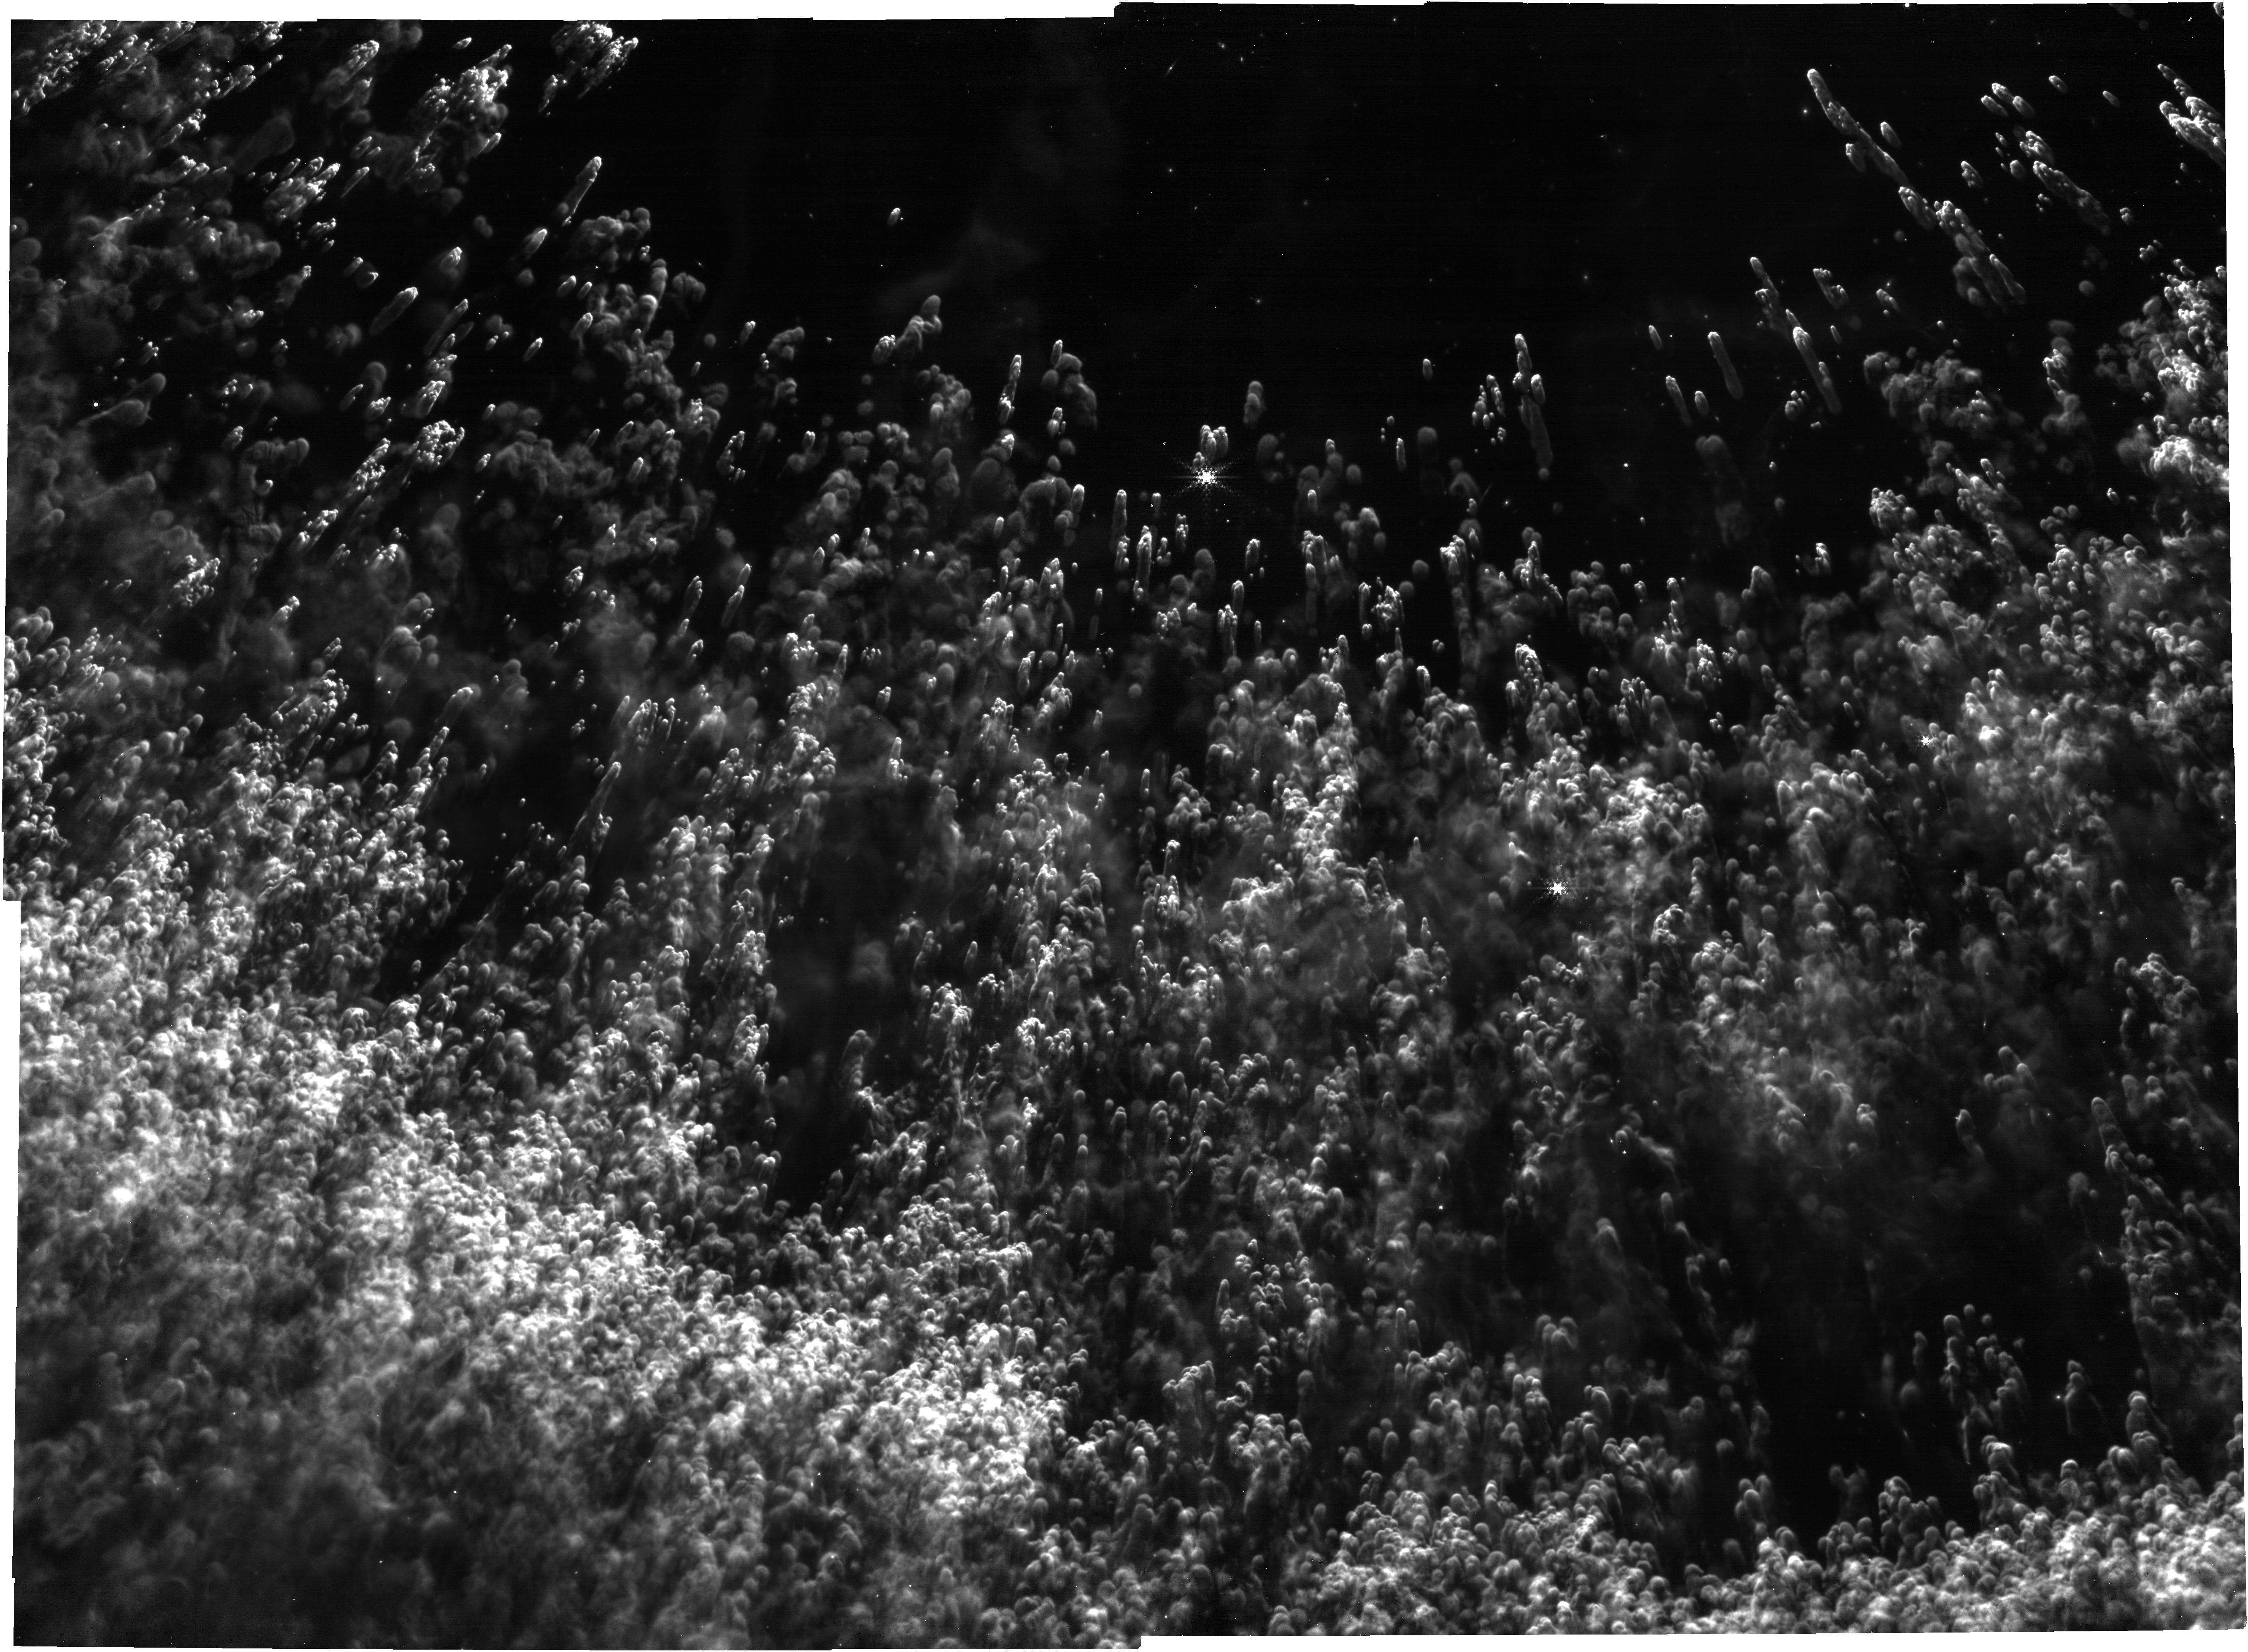
Target: PN_edge
Instrument: NIRCAM
Filter: F444W+F470N
Exposure: 1.1 h
Observation ID: jw06557-o001_t001_nircam_f444w-f470n

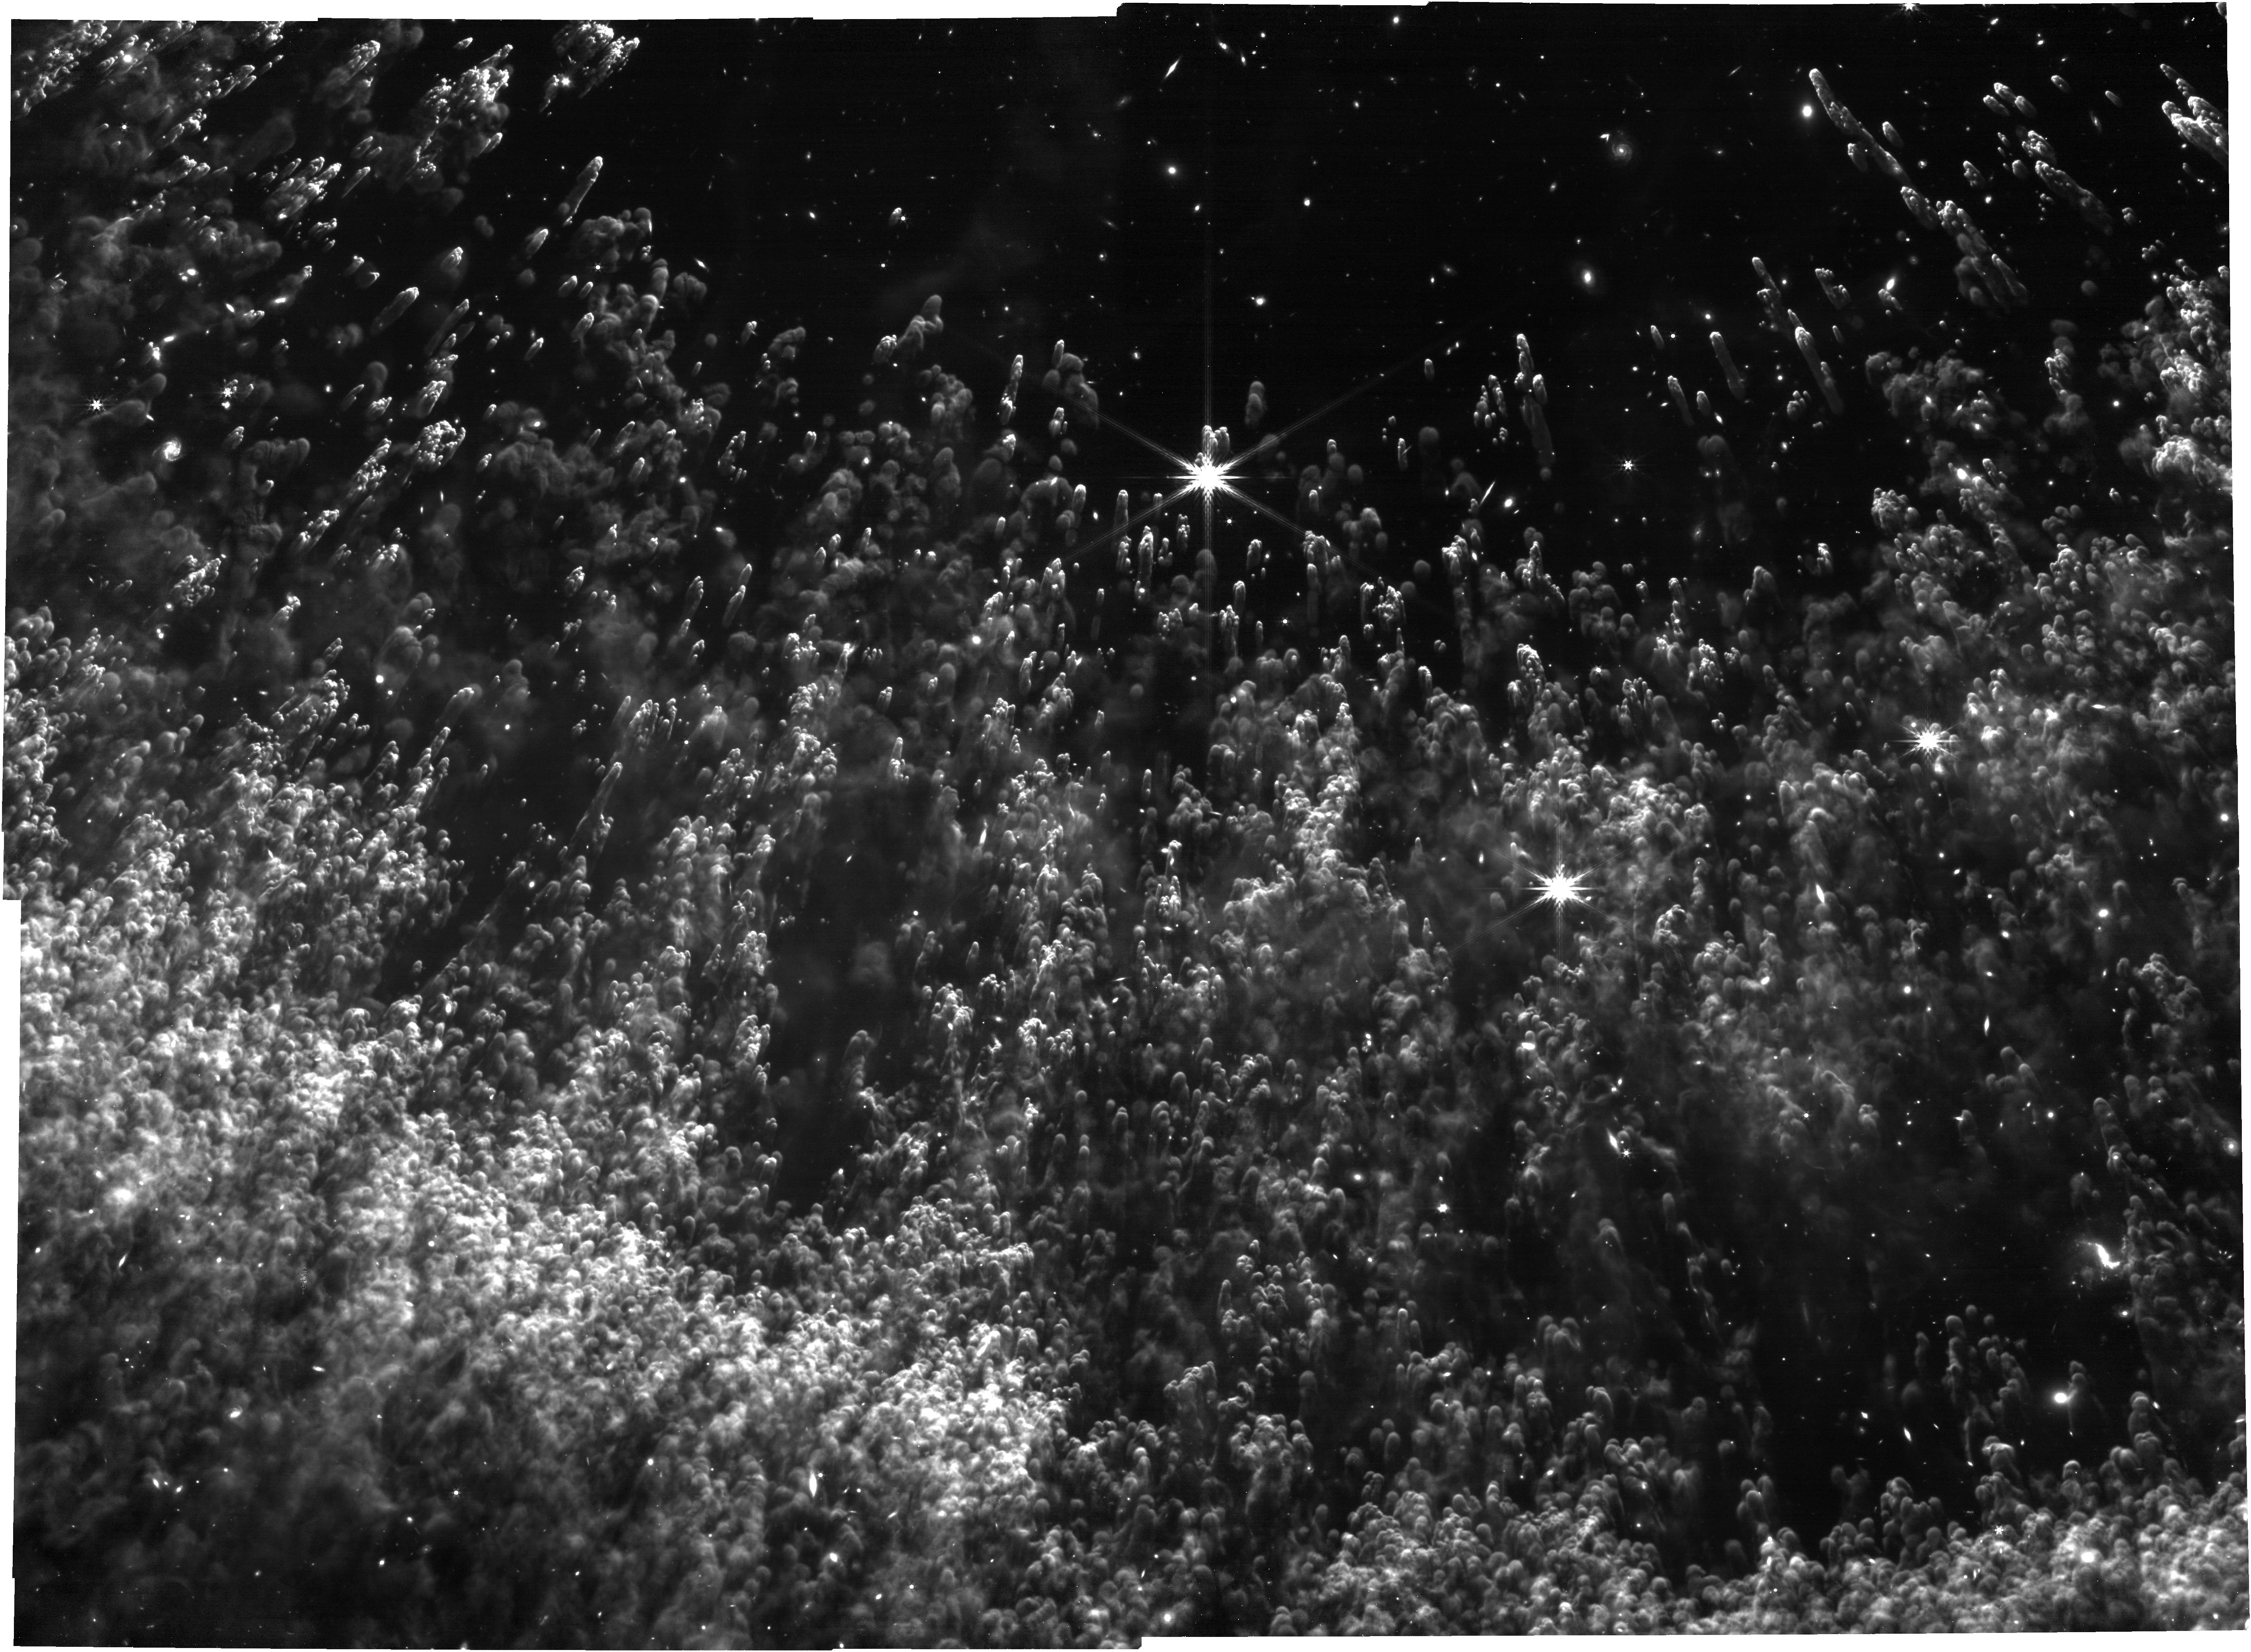
Target: PN_edge
Instrument: NIRCAM
Filter: F444W
Exposure: 27 min
Observation ID: jw06557-o001_t001_nircam_clear-f444w

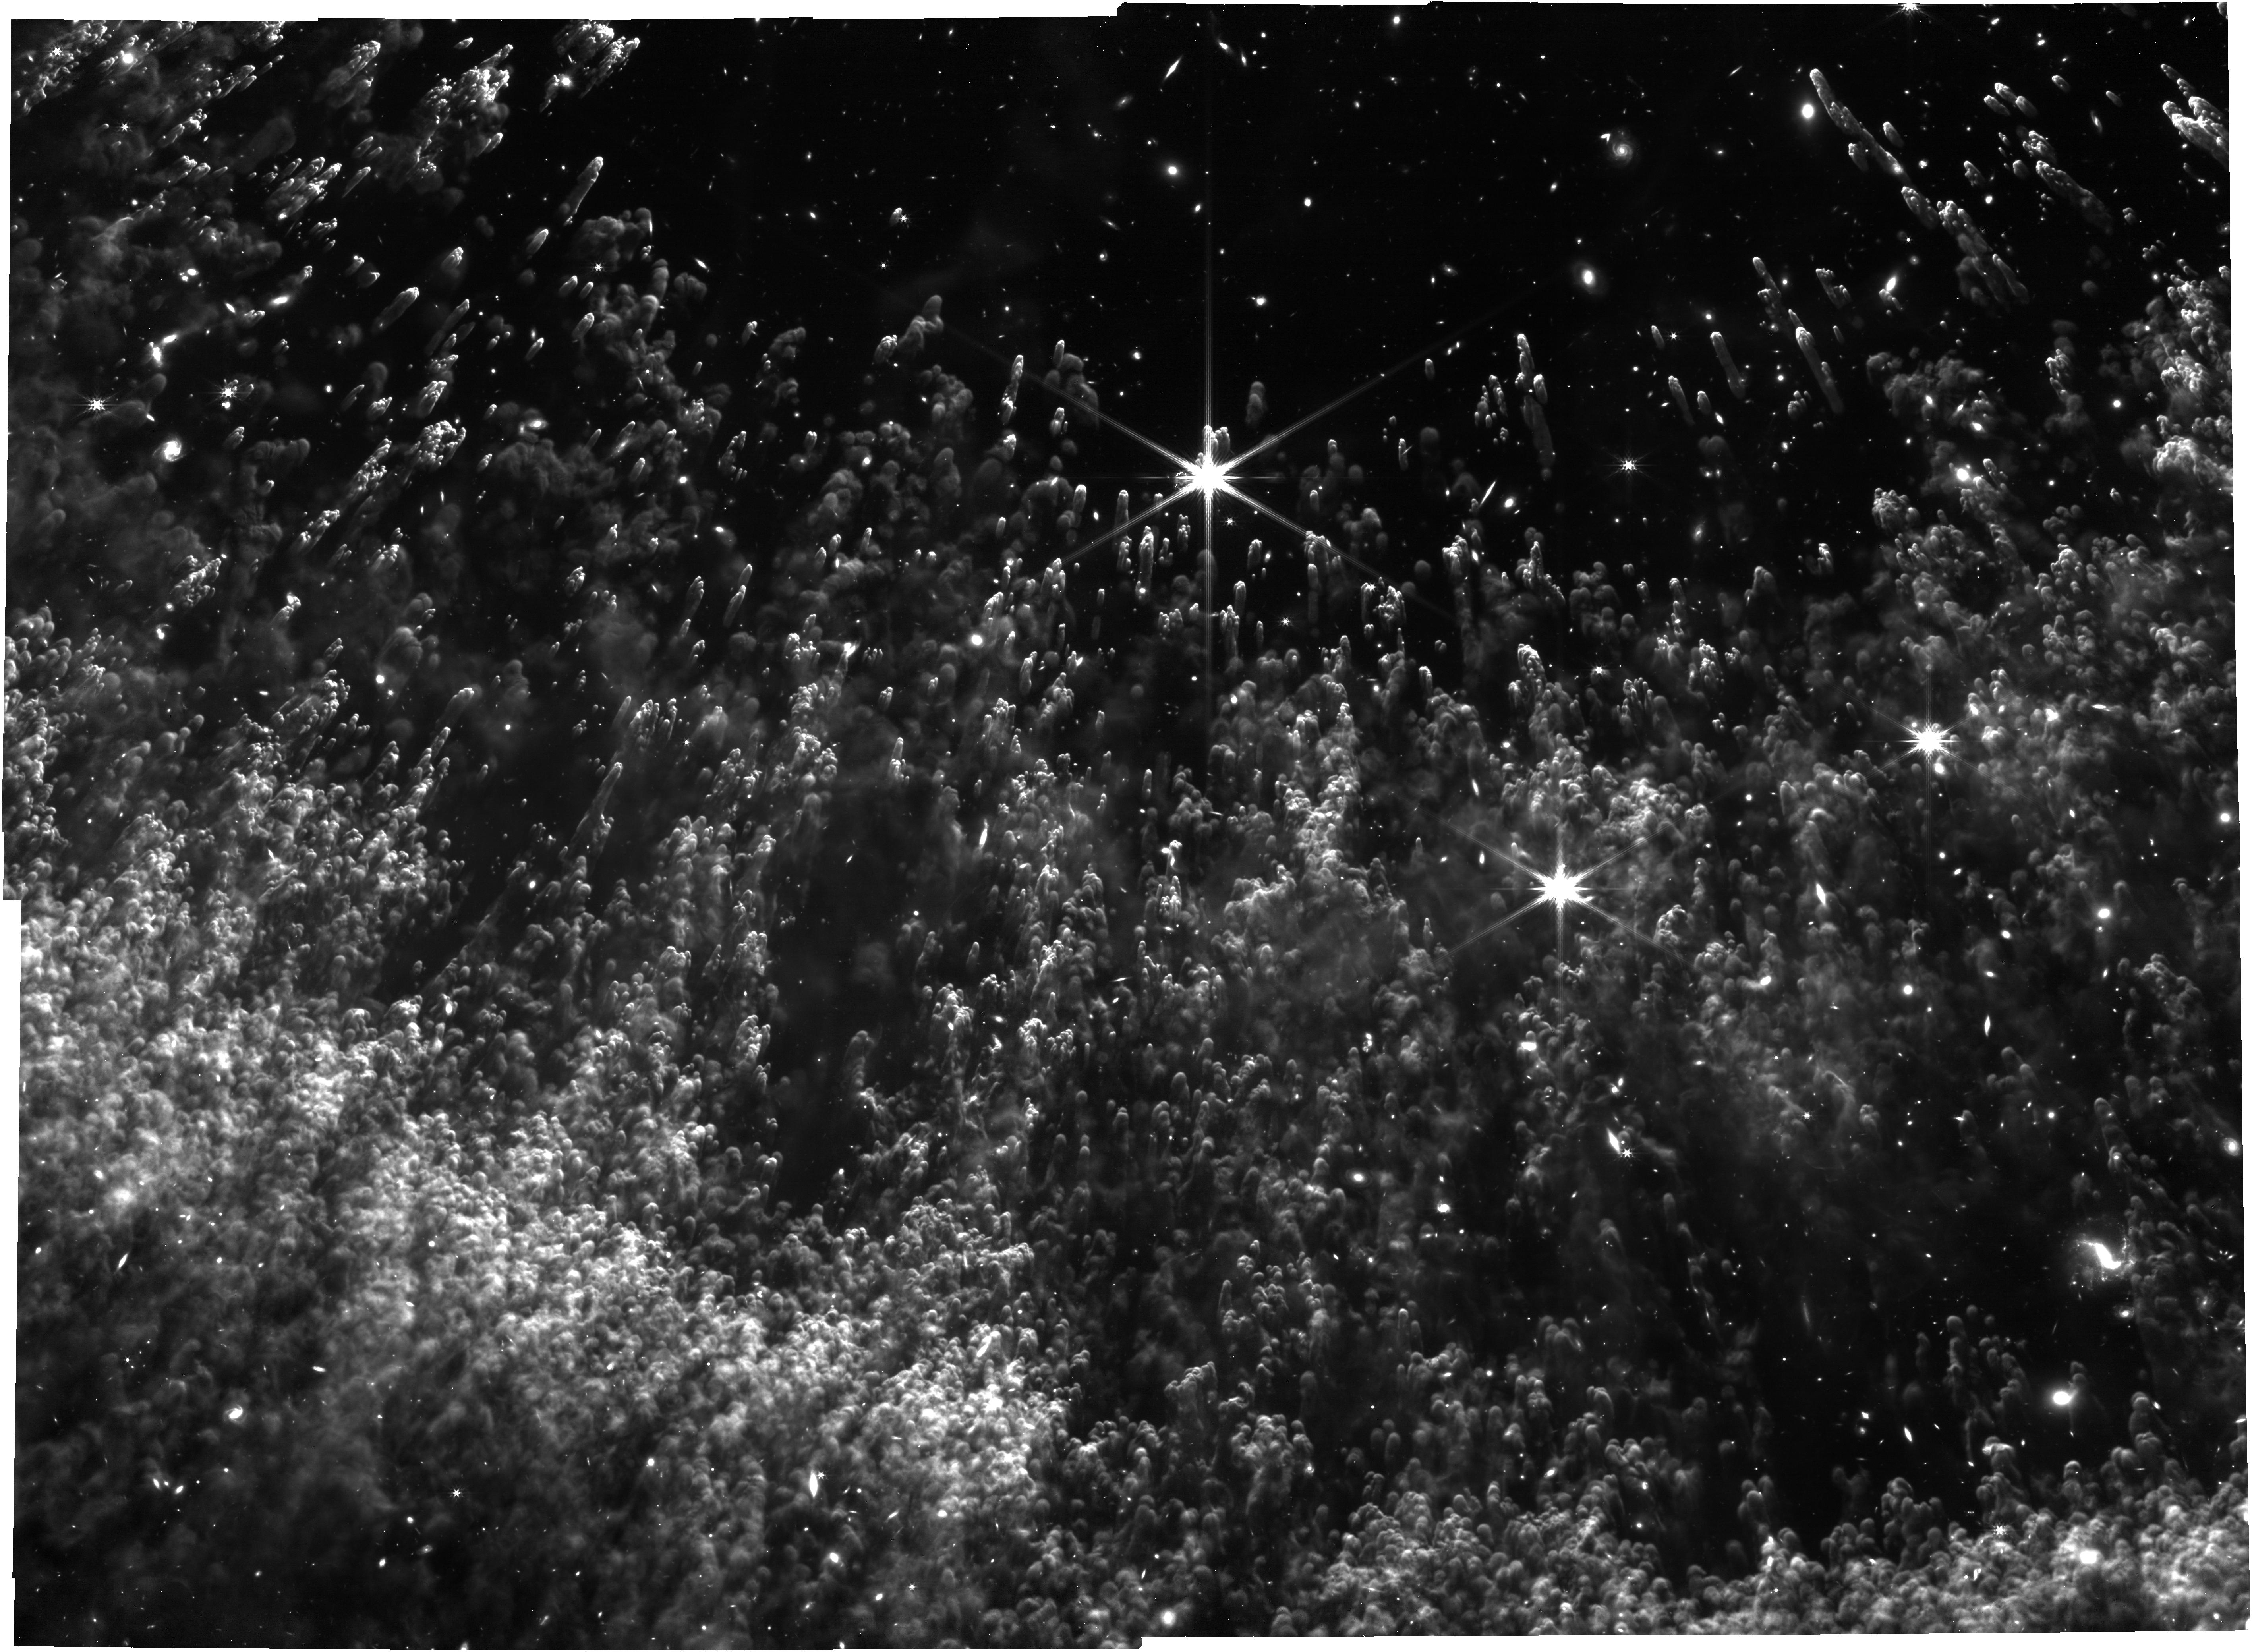
Target: PN_edge
Instrument: NIRCAM
Filter: F356W
Exposure: 1.1 h
Observation ID: jw06557-o001_t001_nircam_clear-f356w

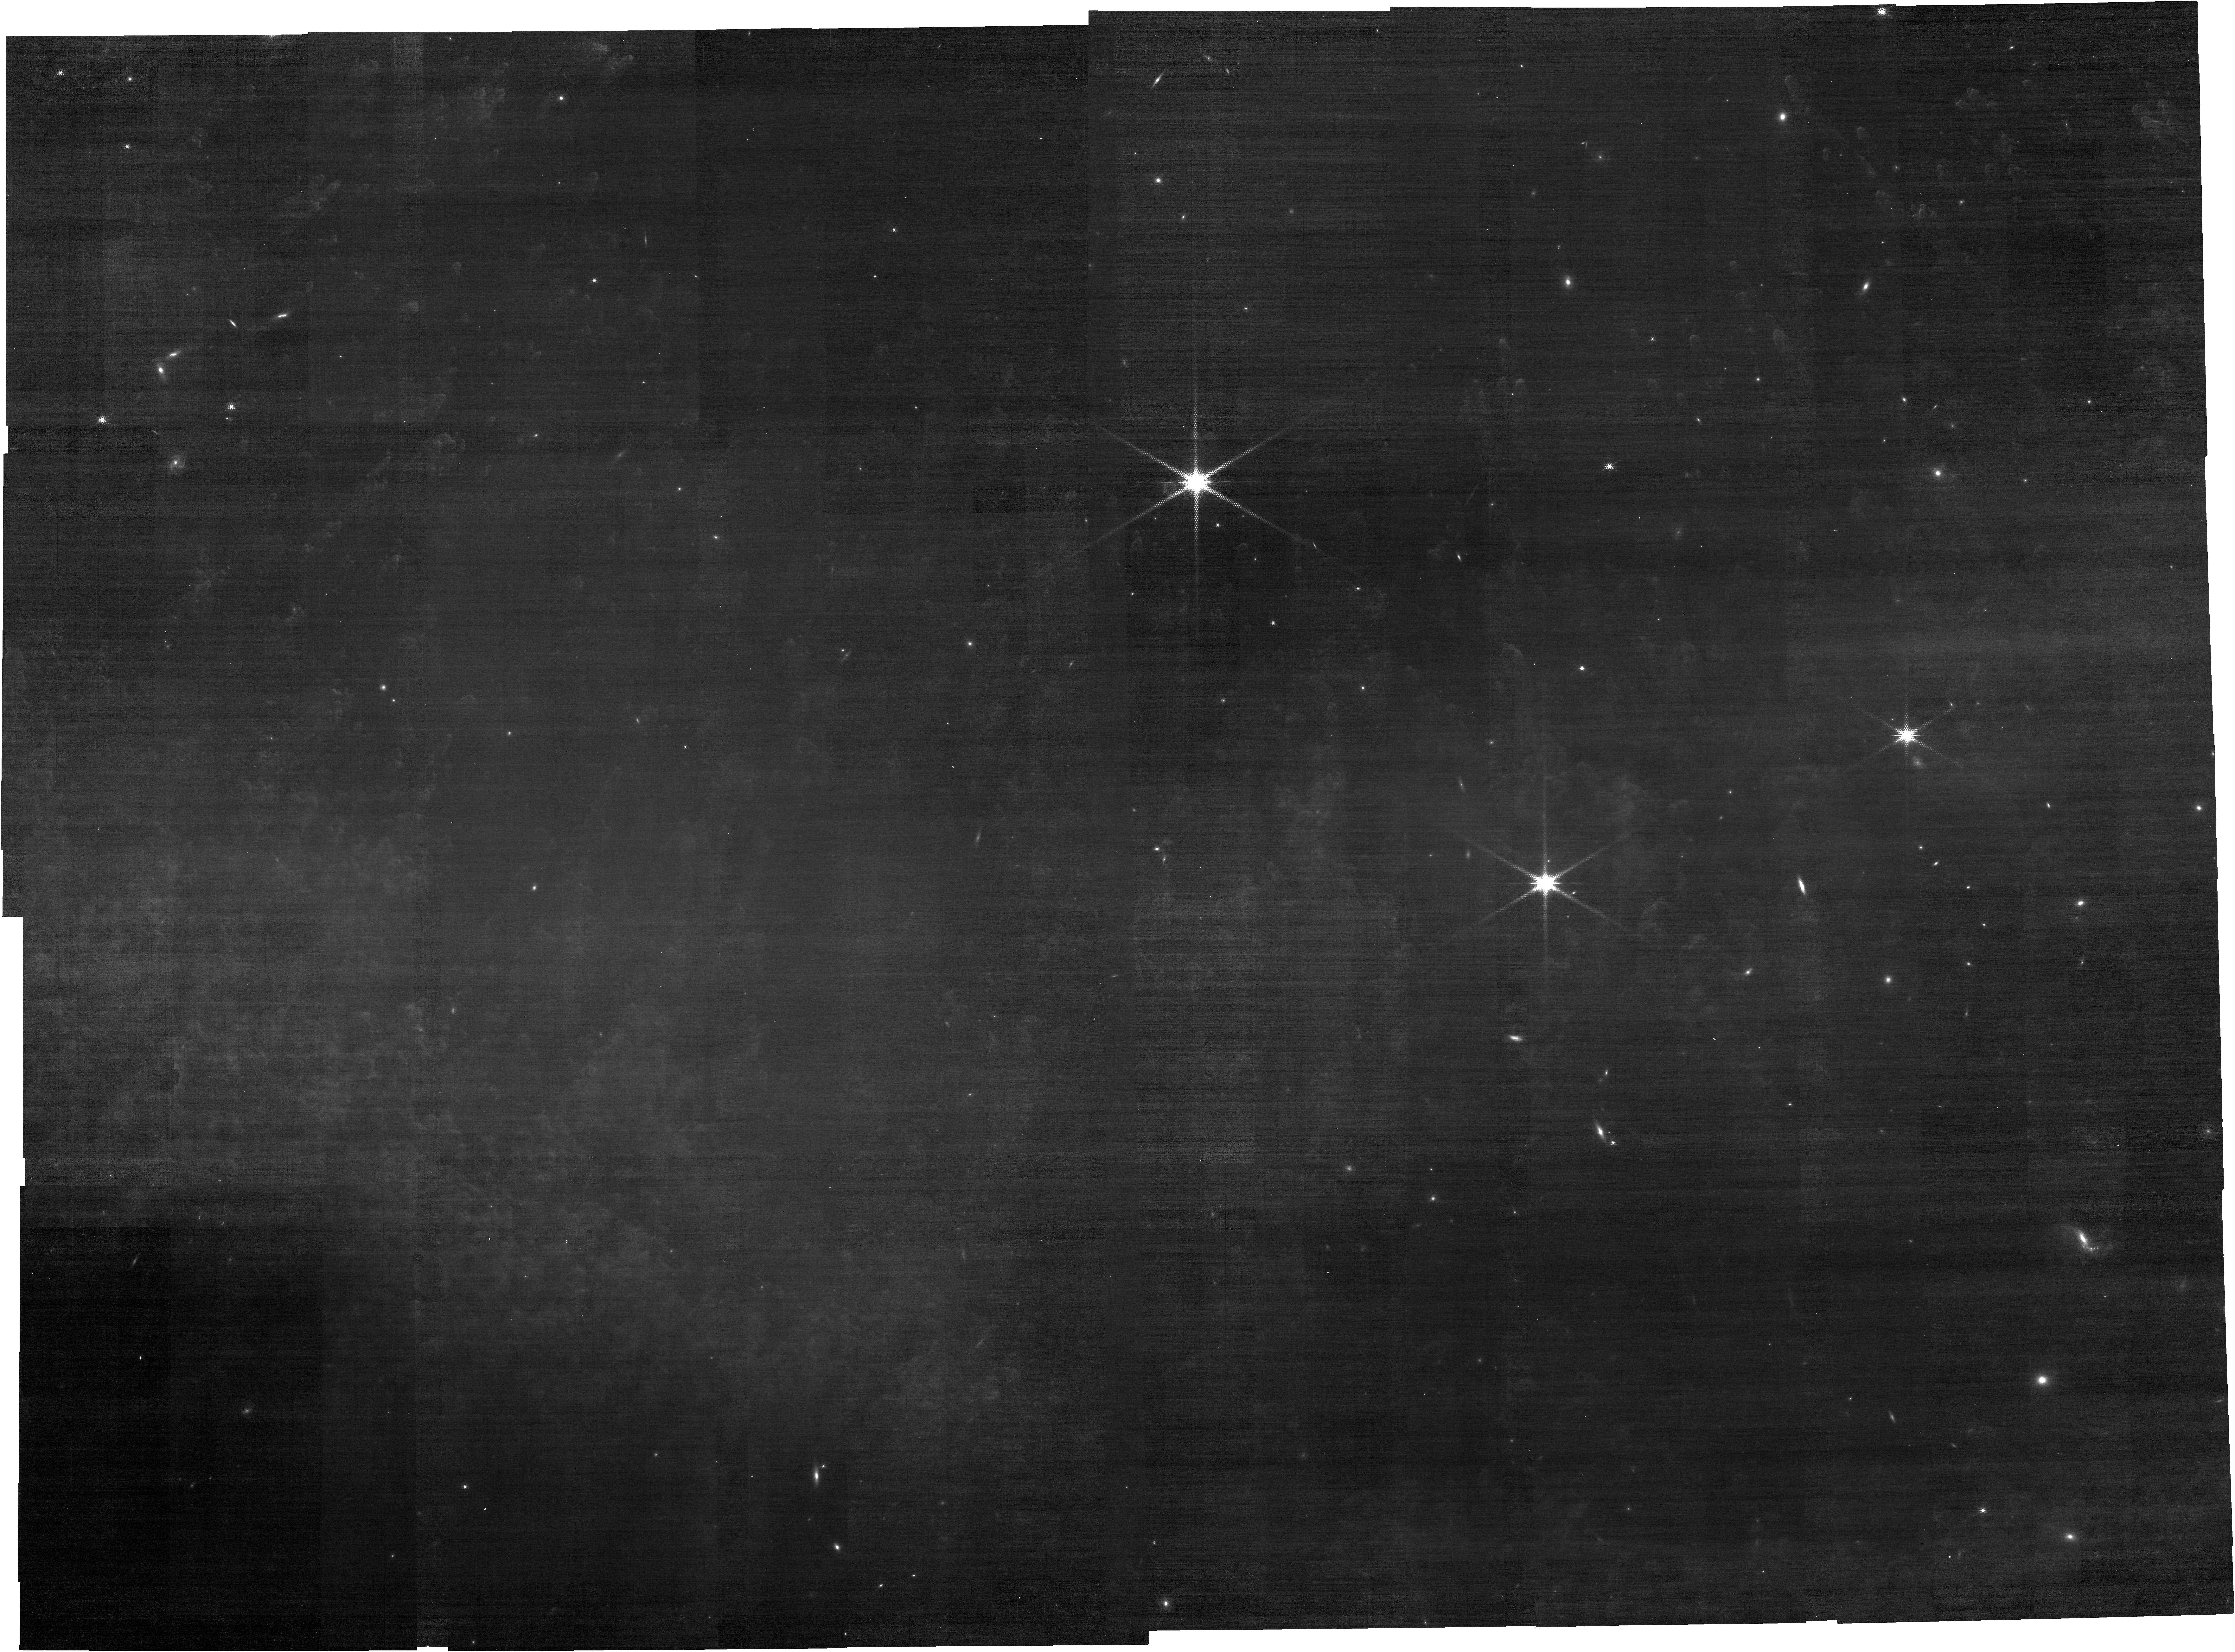
Target: PN_edge
Instrument: NIRCAM
Filter: F187N
Exposure: 1.1 h
Observation ID: jw06557-o001_t001_nircam_clear-f187n

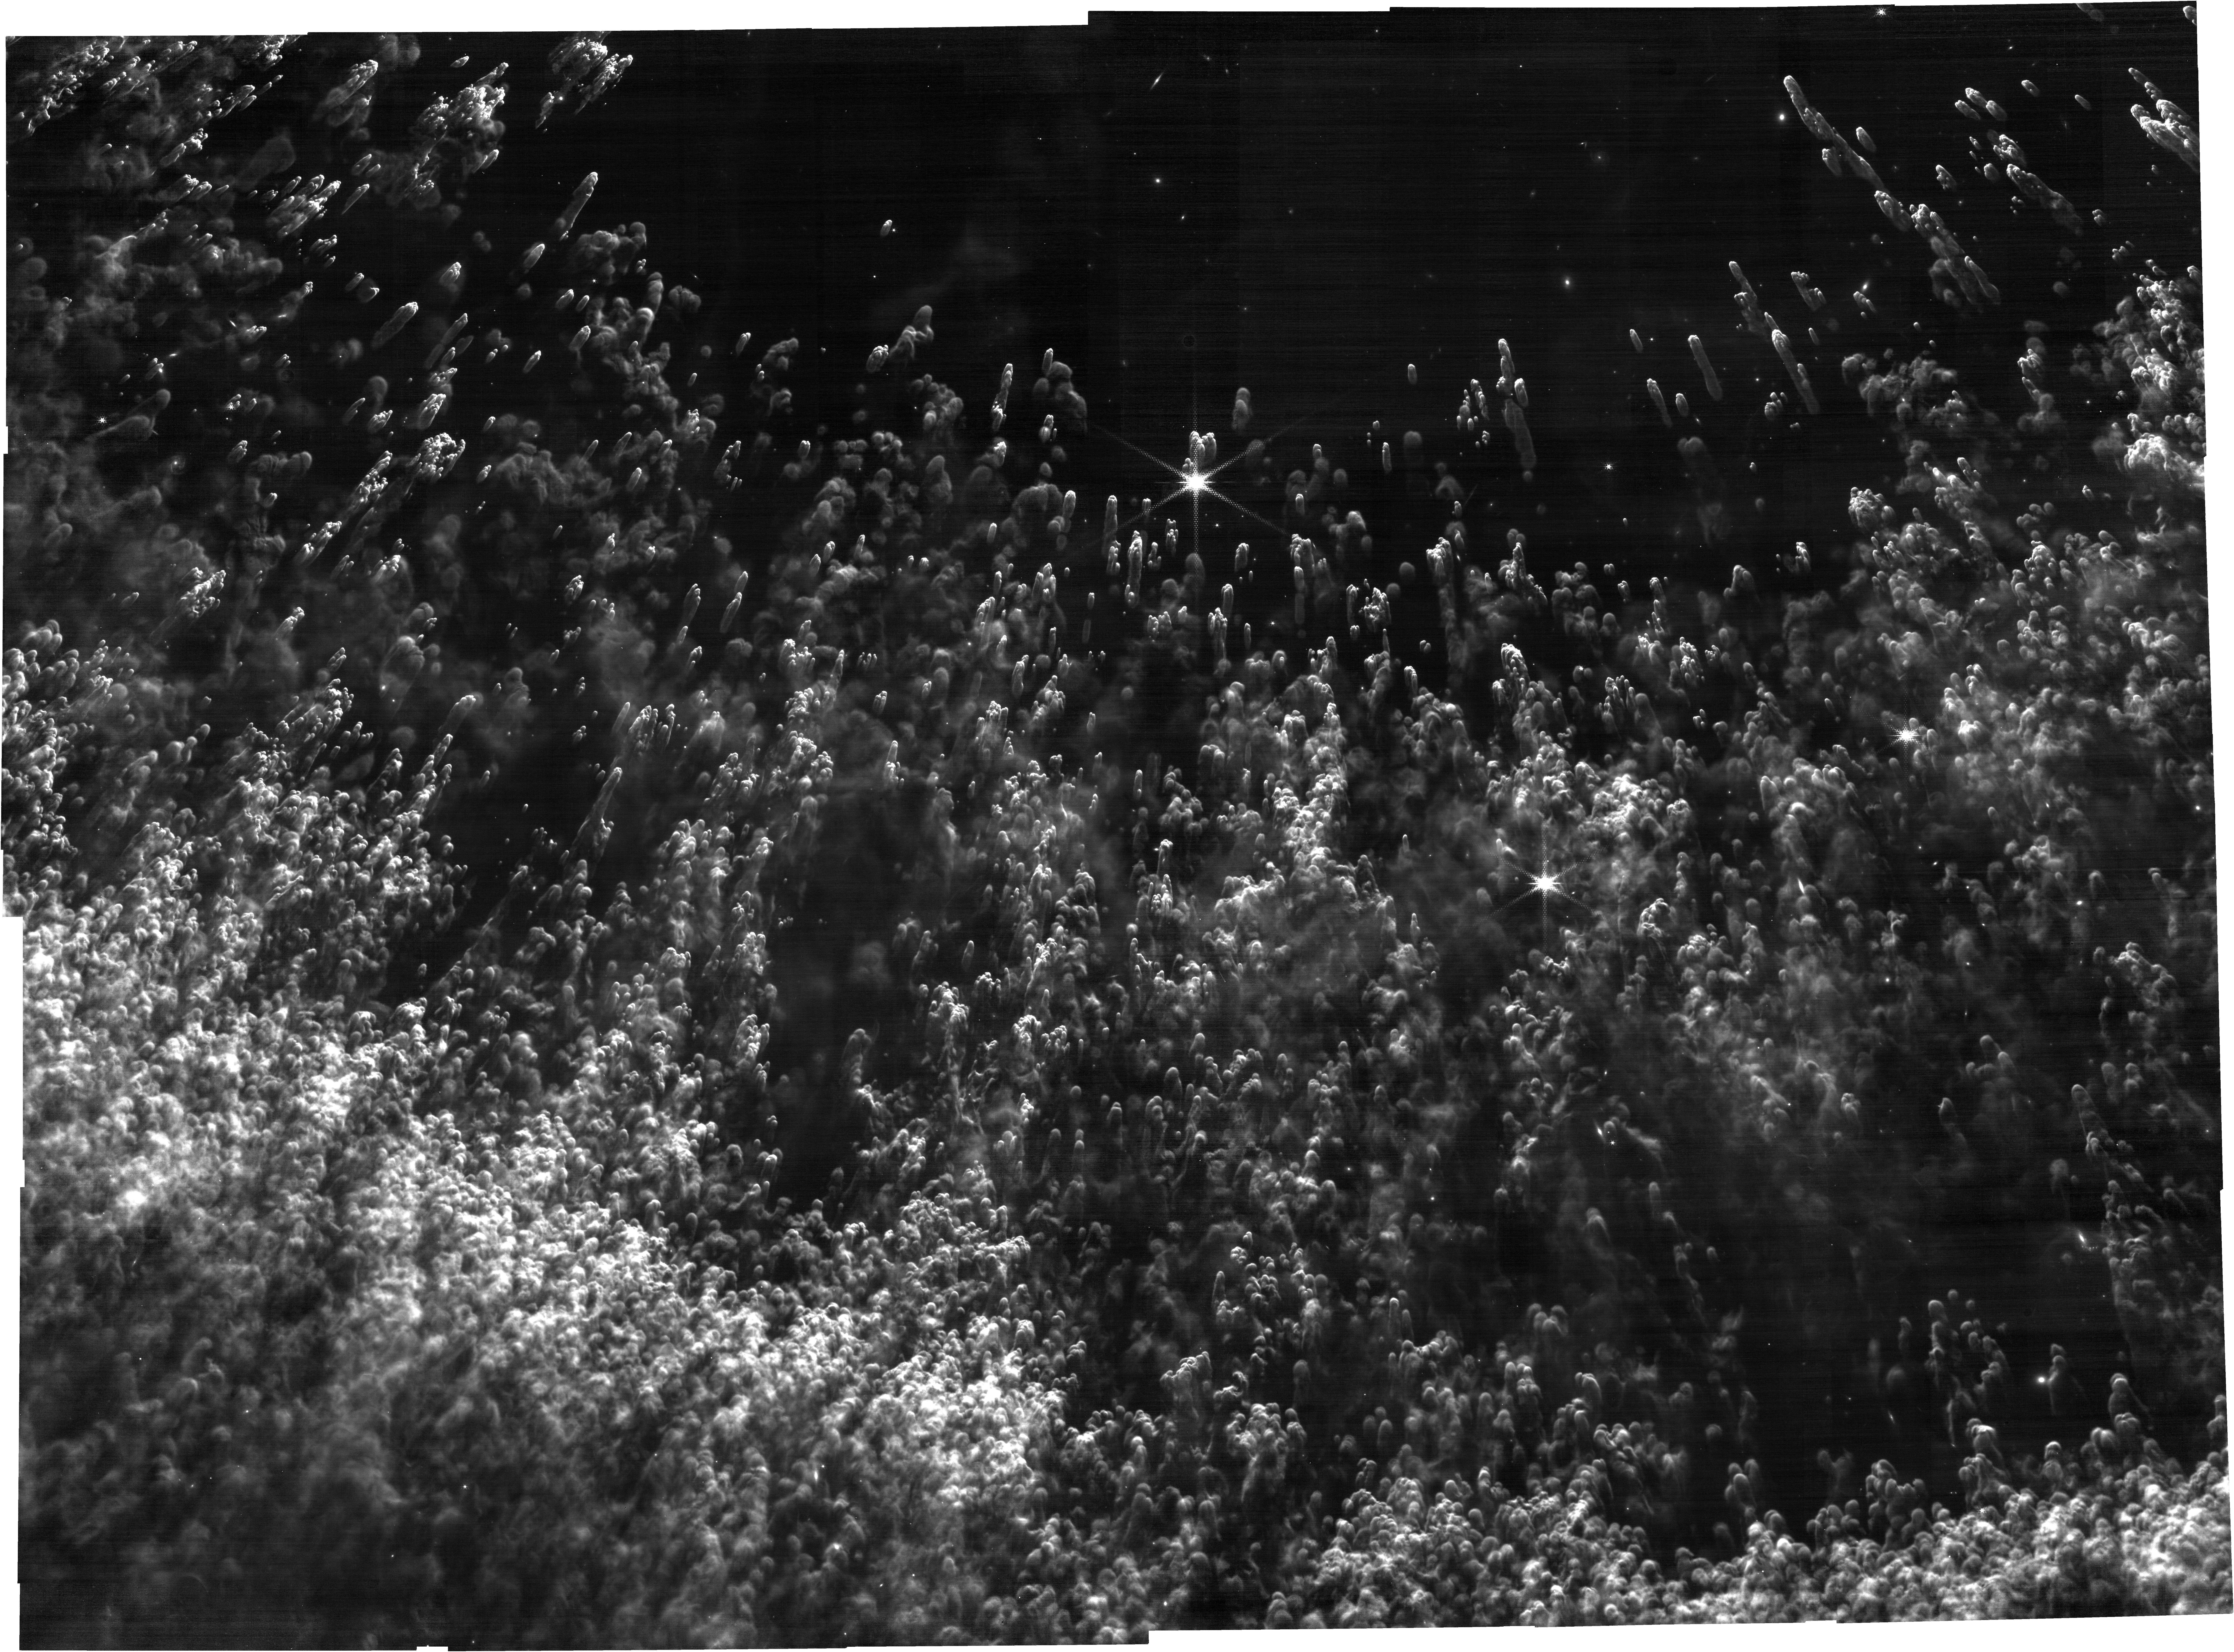
Target: PN_edge
Instrument: NIRCAM
Filter: F212N
Exposure: 1.1 h
Observation ID: jw06557-o001_t001_nircam_clear-f212n

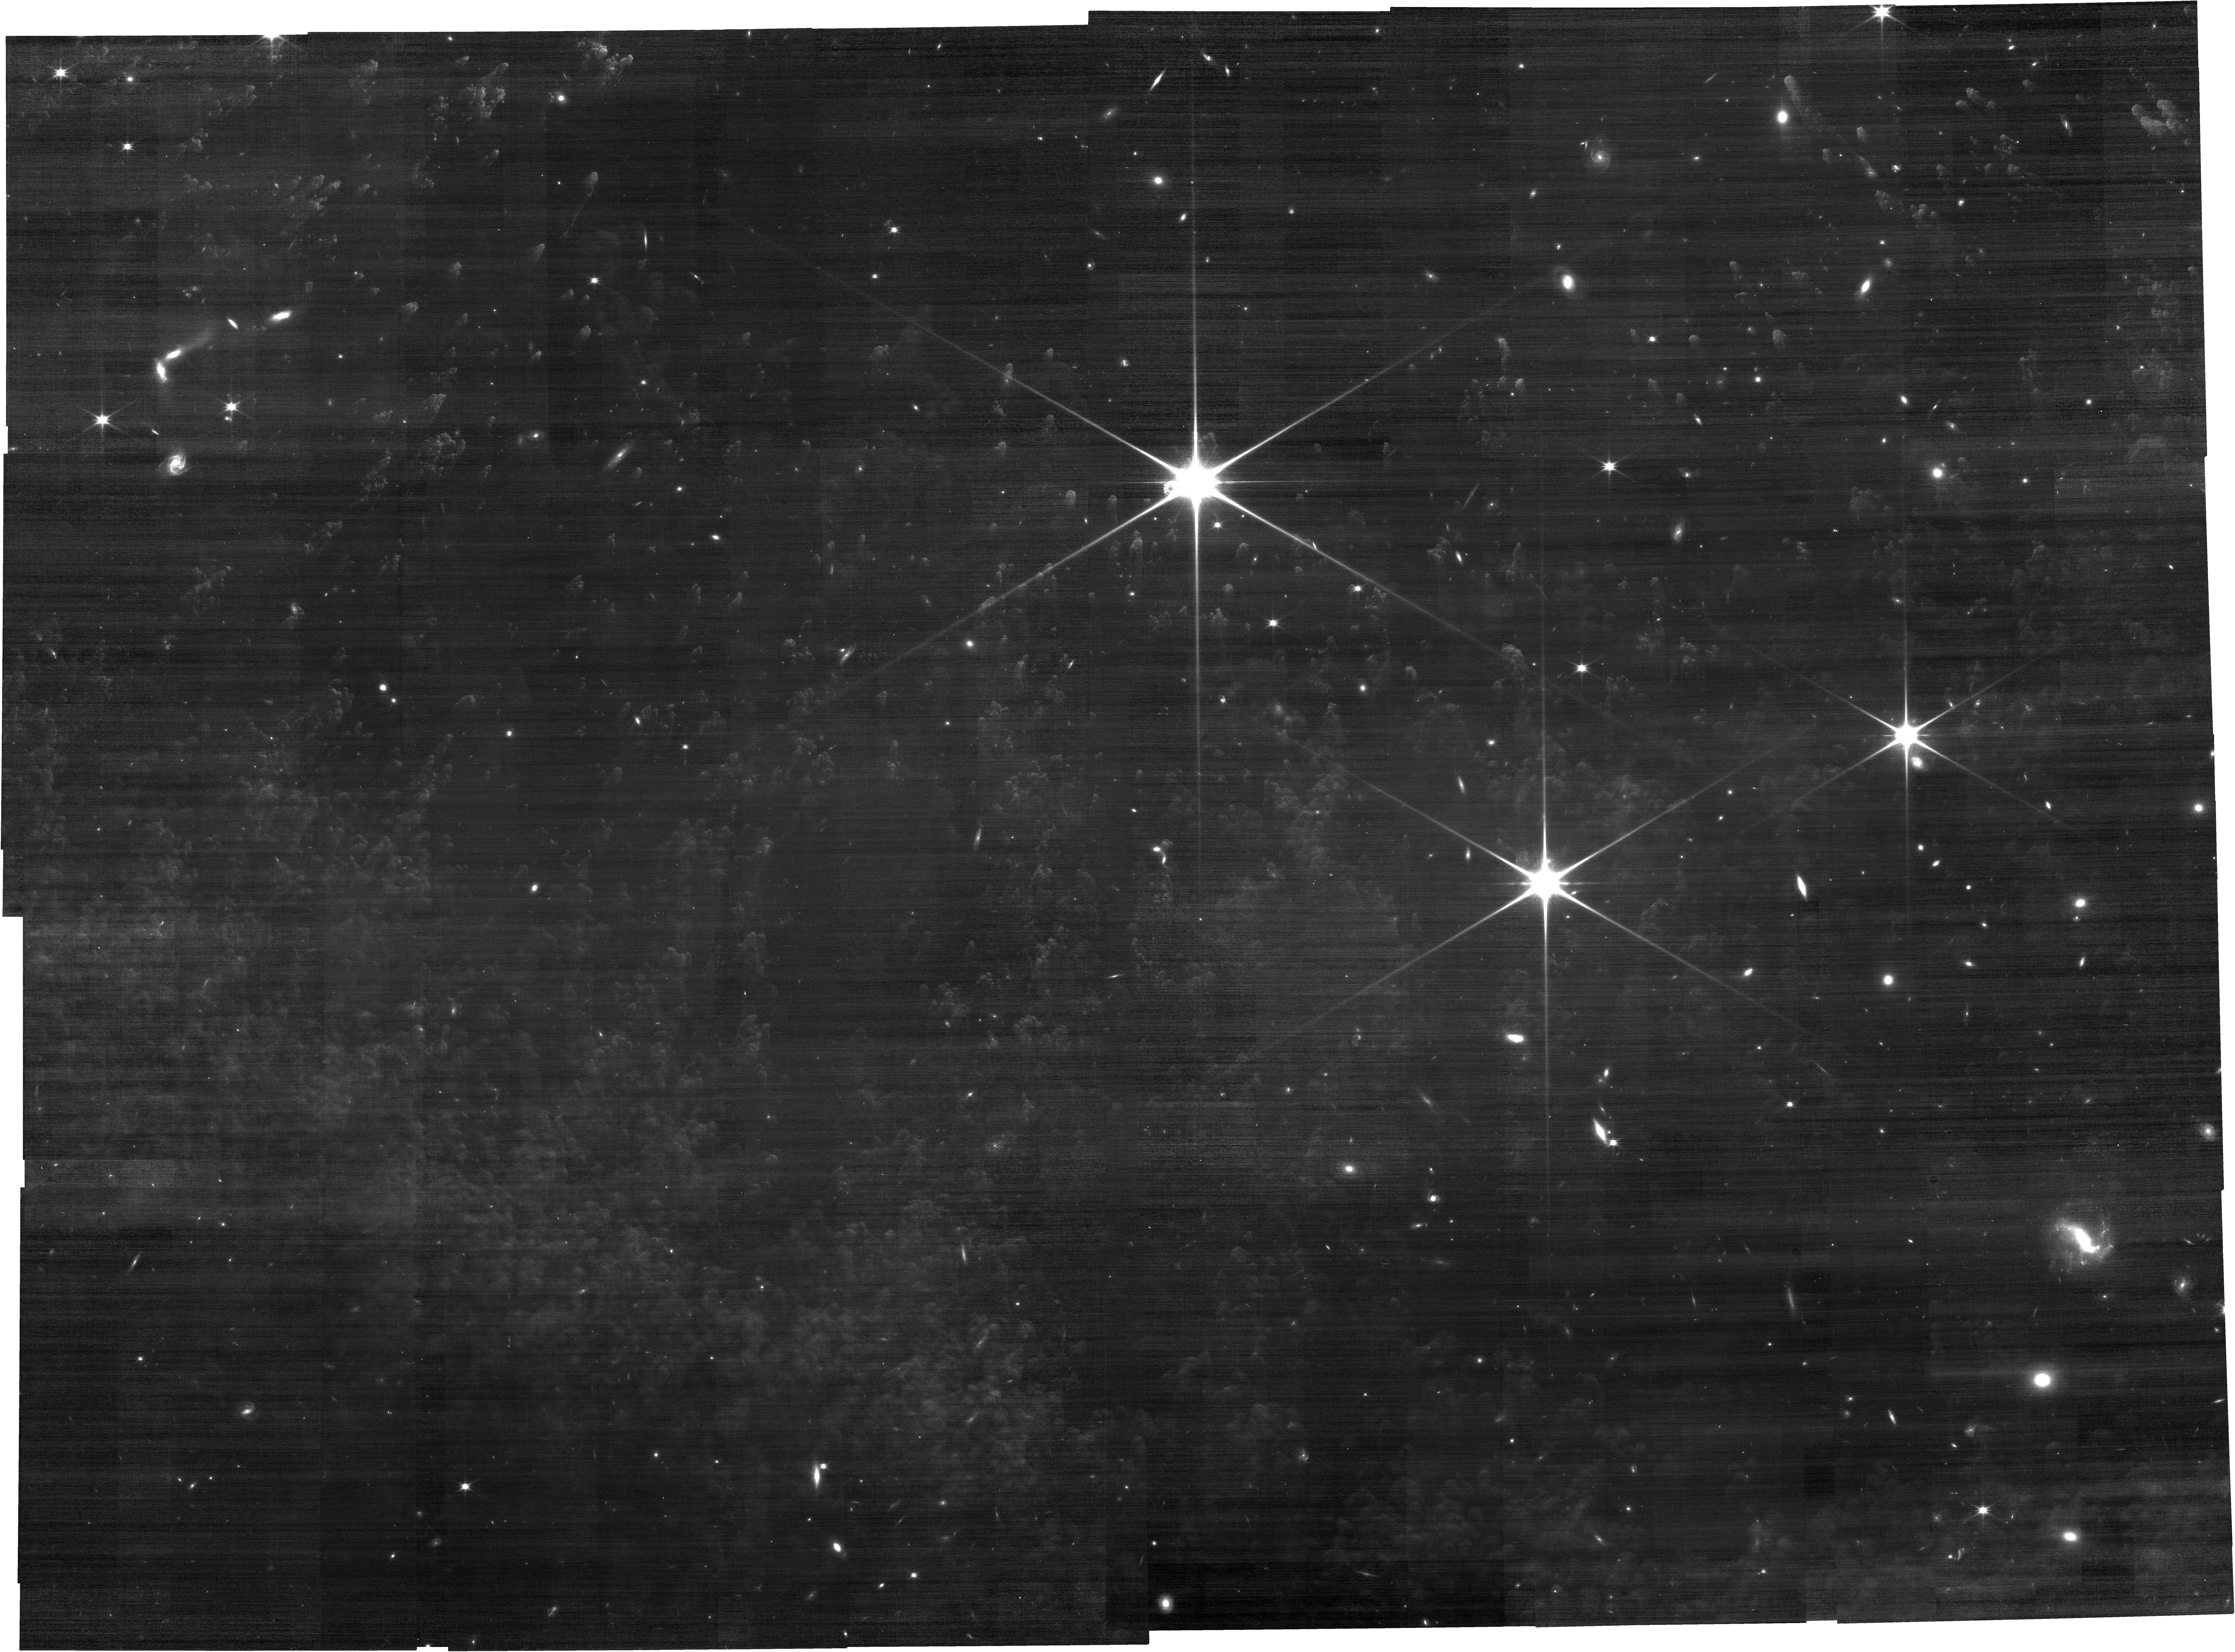
Target: PN_edge
Instrument: NIRCAM
Filter: F115W
Exposure: 27 min
Observation ID: jw06557-o001_t001_nircam_clear-f115w

Imaging dust knots in a planetary nebula (PI: Garcia Marin, Macarena)

This Planetary Nebula is shedding its outer layers. Being a very close planetary nebulae, it offers the opportunity to view out expanding material at the highest possible spatial resolution. Existing Hubble images have revealed that the shell consists of a multitude of cometary knots. This proposal will create a landscape ”vista” of the edge of the shell, revealing the transition from ionized gas, to cometary knots and molecular gas in an entirely new light.